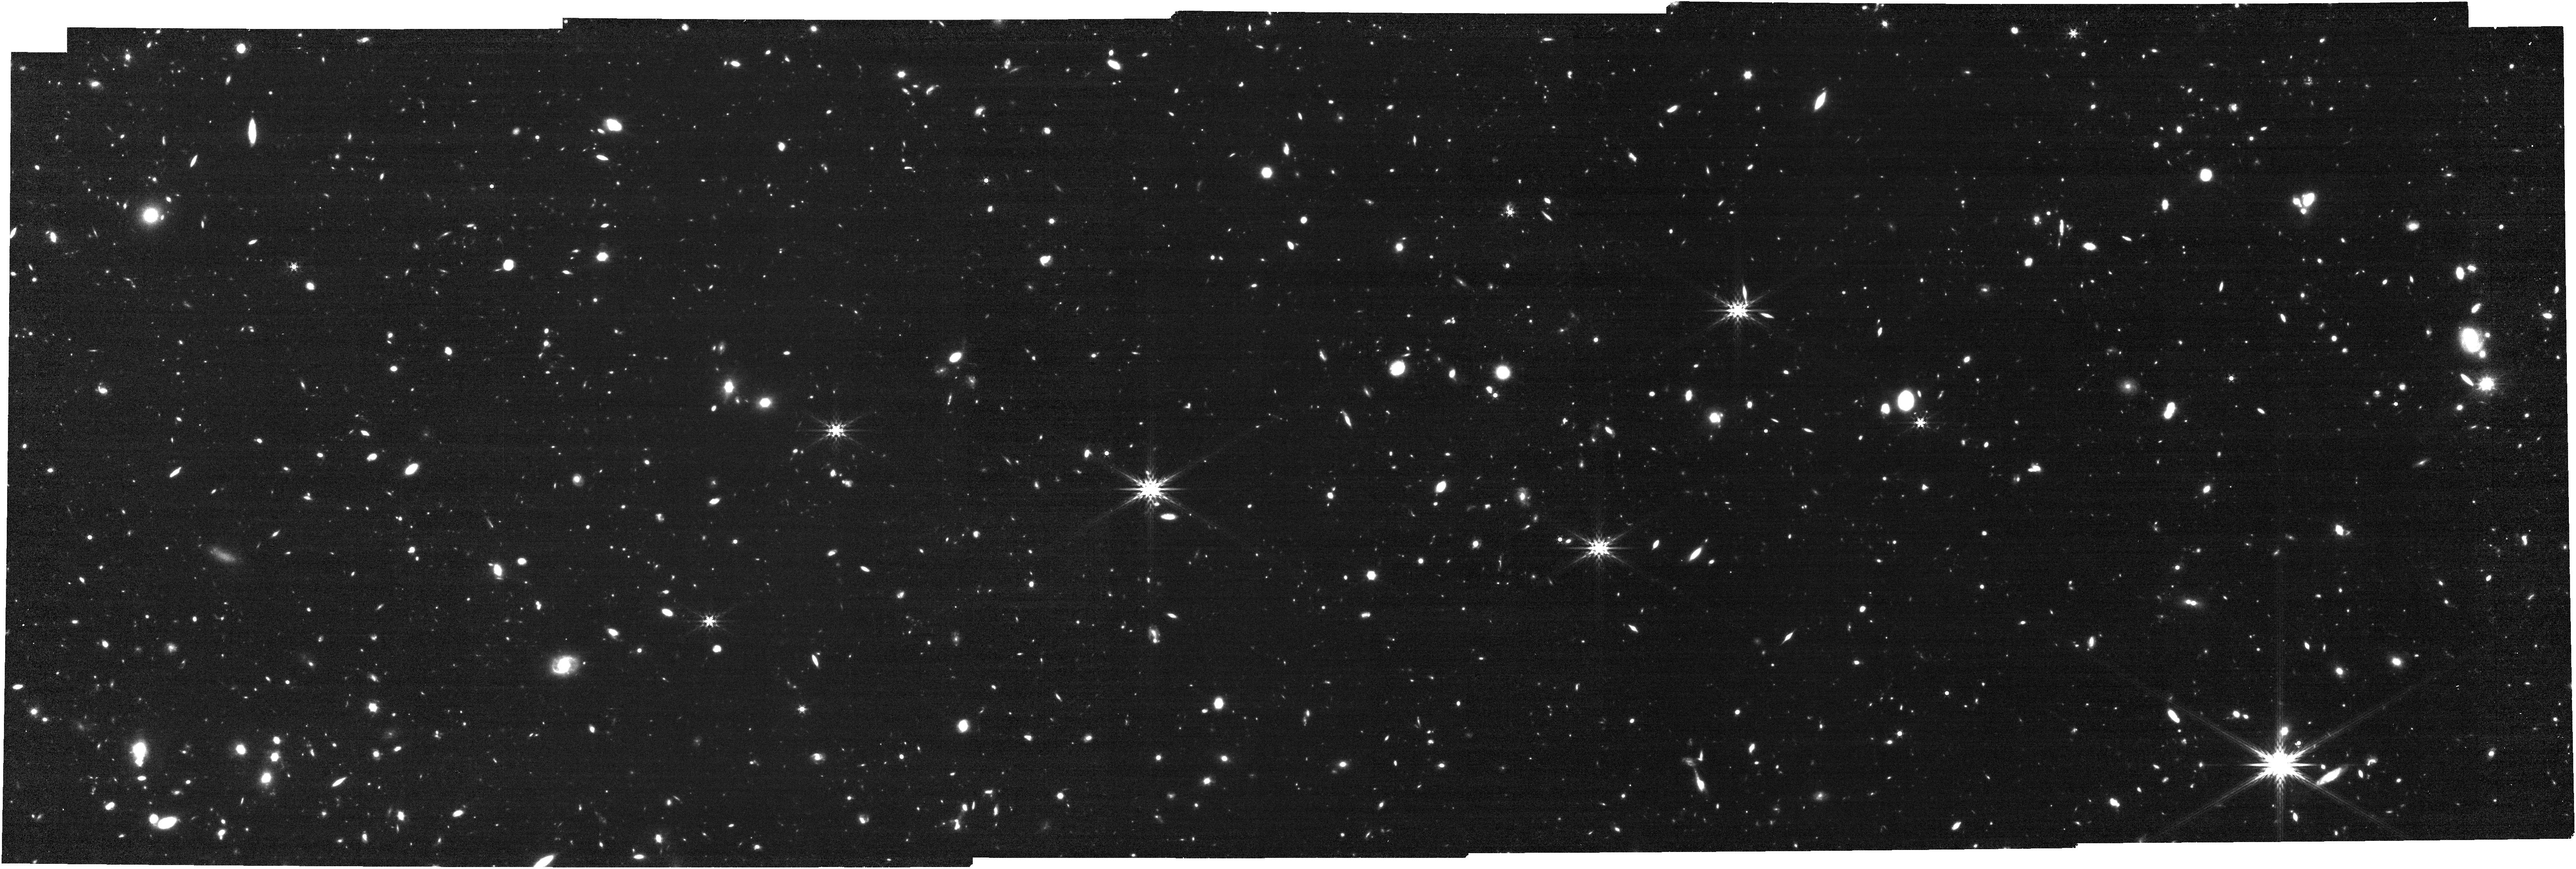
Target: EGSZ8P7-BUBBLE. Instrument: NIRCAM. Filter: F444W. Exposure: 31 min. Observation ID: jw02279-o001_t001_nircam_clear-f444w

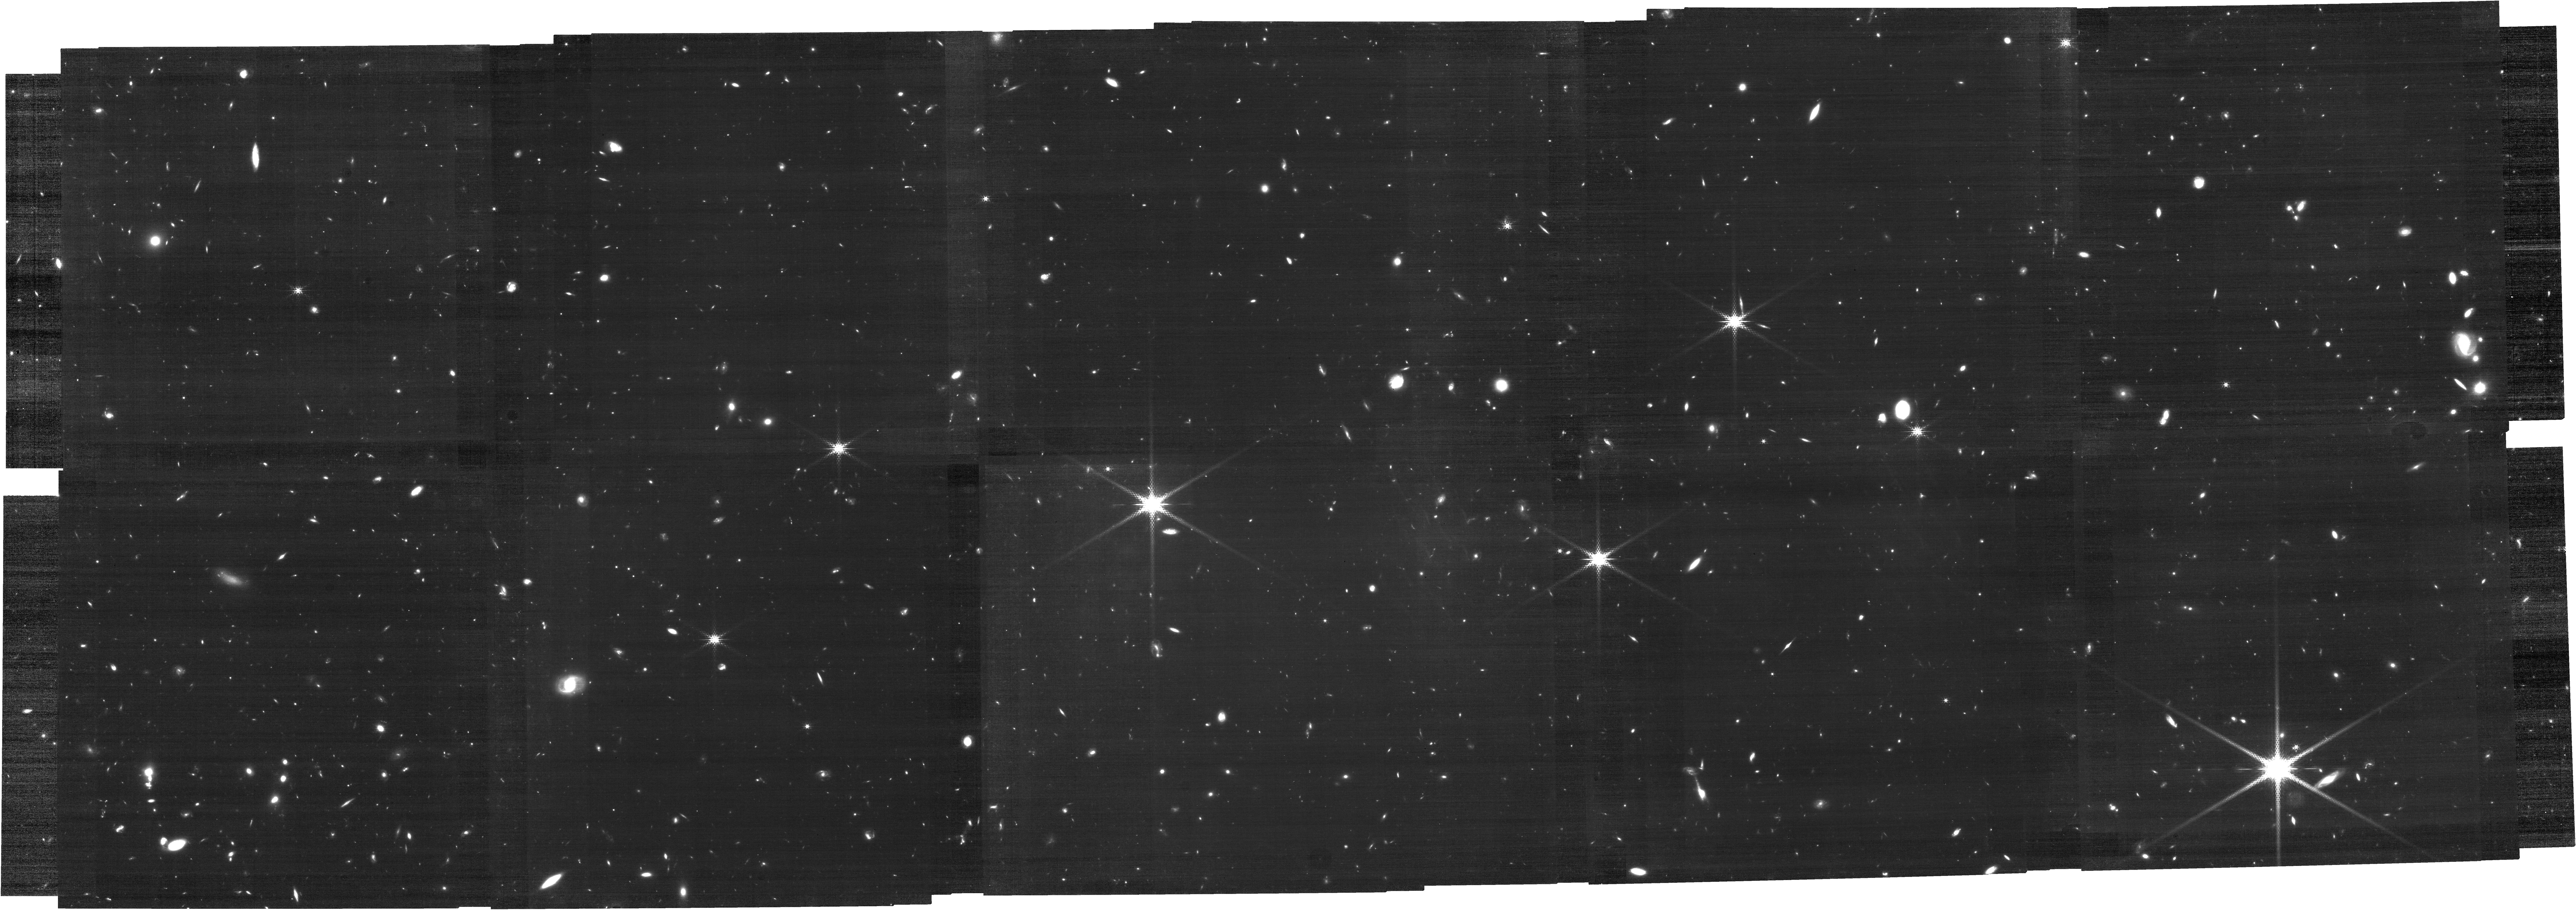
Target: EGSZ8P7-BUBBLE. Instrument: NIRCAM. Filter: F210M. Exposure: 2.5 h. Observation ID: jw02279-o001_t001_nircam_clear-f210m

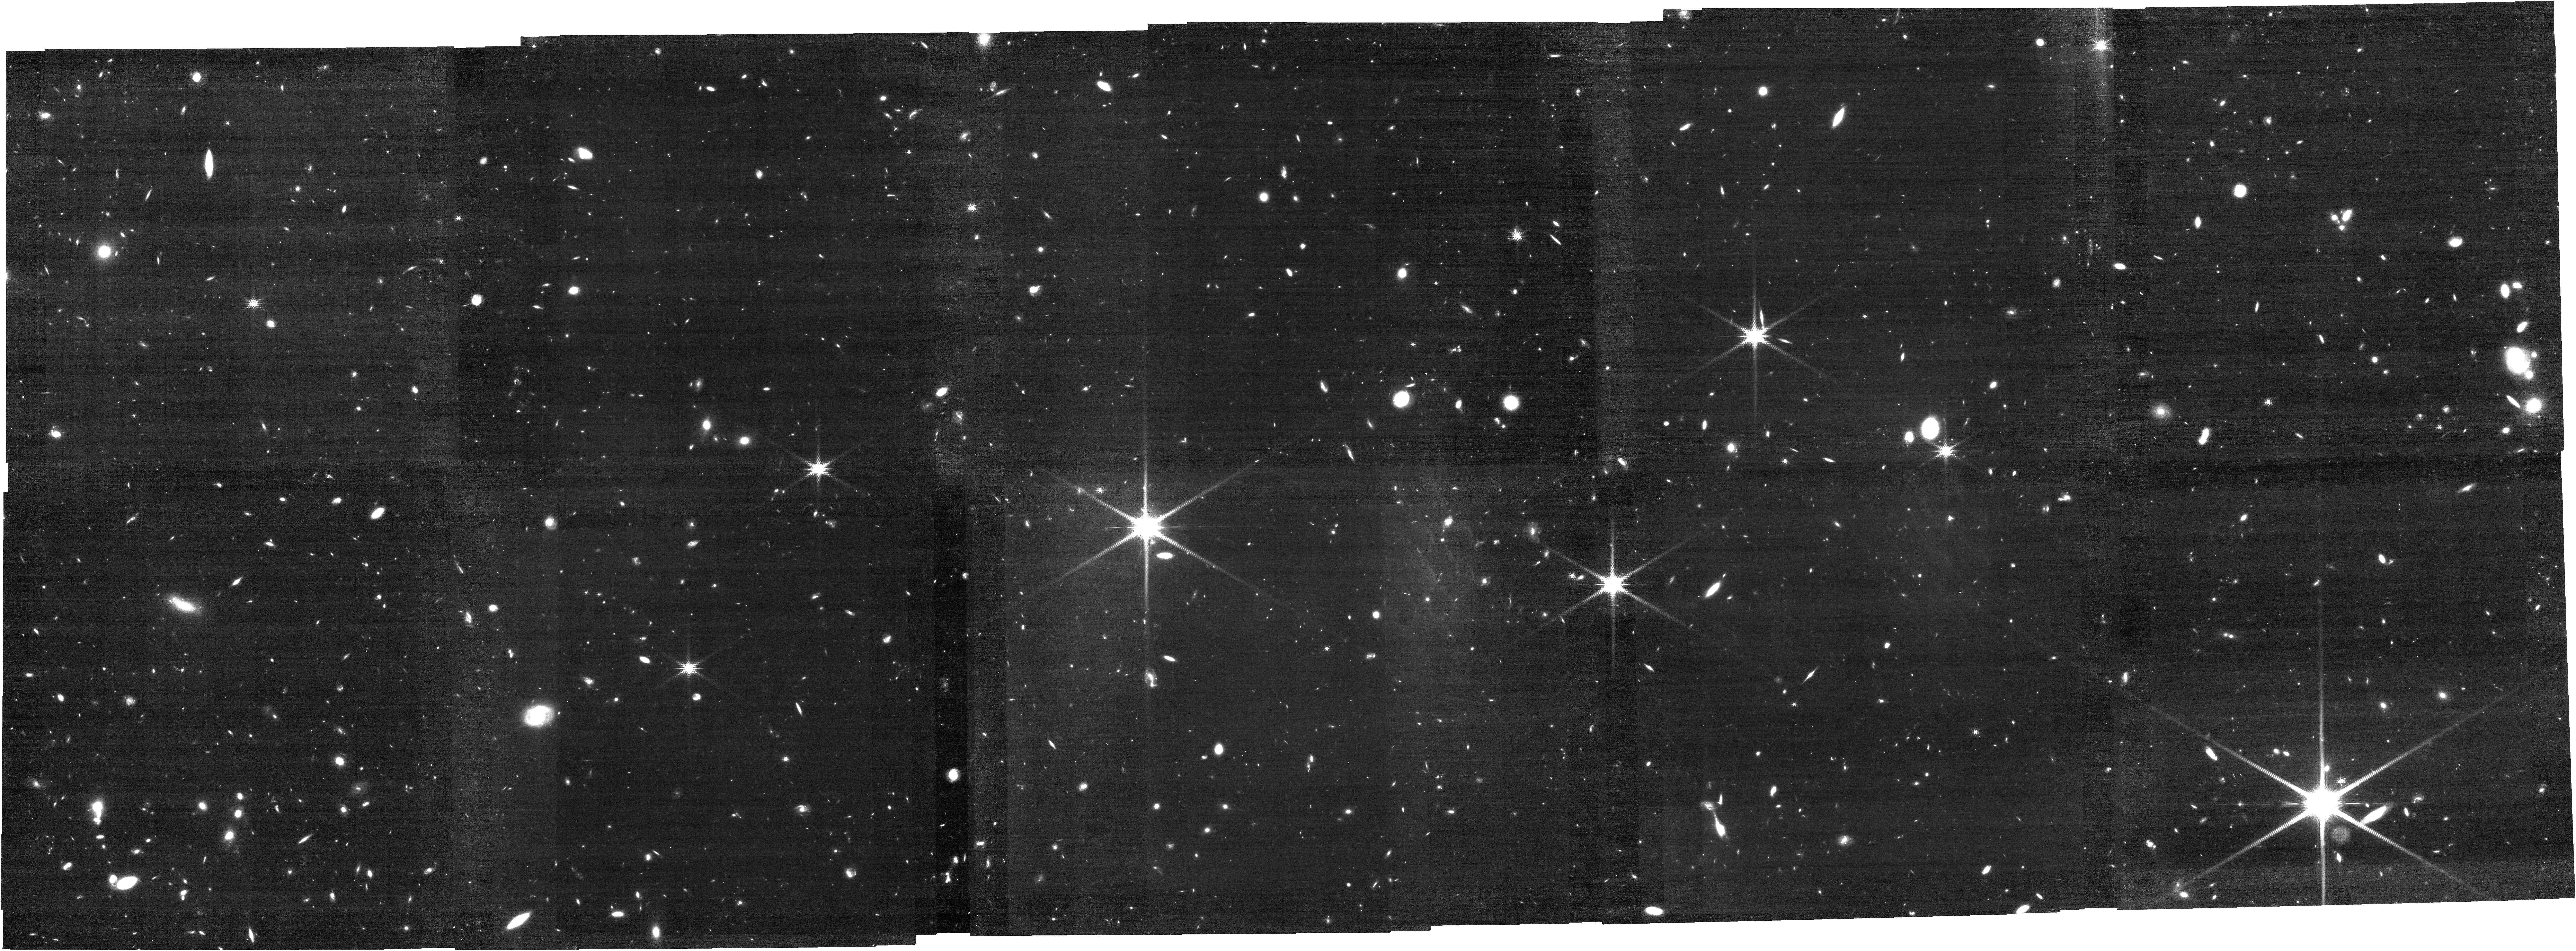
Target: EGSZ8P7-BUBBLE. Instrument: NIRCAM. Filter: F182M. Exposure: 2 h. Observation ID: jw02279-o001_t001_nircam_clear-f182m

Where Cosmic Dawn Breaks First: Mapping the Primordial Overdensity Powering a z~9 Ionized Bubble (PI: Naidu, Rohan)

Models of cosmic reionization predict that the earliest star-forming systems develop in primordial overdensities which, in turn, create ionized bubbles. With time, these bubbles grow and coalesce until the intergalactic medium is fully ionized. Since Lyman-alpha photons originating in these protoclusters can propagate freely through ionized gas, the highest redshift Lyman Alpha emitters (LAEs) act as valuable tracers of early ionized bubbles. We present evidence that the highest redshift LAE, EGSz8p7 (z=8.68), is likely embedded in such an overdensity. Collectively, in all of HST's deep fields, blank fields and gravitationally-lensed fields spanning >1000 arcmin^2 there are ~30 photometric candidates at z~9, yet a third lie within 3.75' (10 cMpc) of EGSz8p7. To confirm and exploit this extraordinary early overdensity we seek systemic redshifts and diagnostic features only JWST can provide. We propose blind, grism spectroscopy to map the ionized bubble around EGSz8p7 using the [OIII] doublet. A blind survey is optimal for determining a complete census of EGSz8p7's physical neighbors. Spitzer/IRAC color excesses at z>8 imply extreme [OIII] EWs (~6000 A) ensuring efficient use of JWST. Stellar population modeling of the sources around EGSz8p7 may give us the strongest constraints yet on when star-formation first commenced after the Big Bang (i.e., cosmic dawn). Our spectra will likewise constrain the ionizing photon production efficiency, a key unknown in reionization calculations. Our observing strategy is designed for maximum legacy value with a footprint overlapping the CEERS ERS survey and use of the wide F444W grism that will guarantee additional 1<z<9 science.